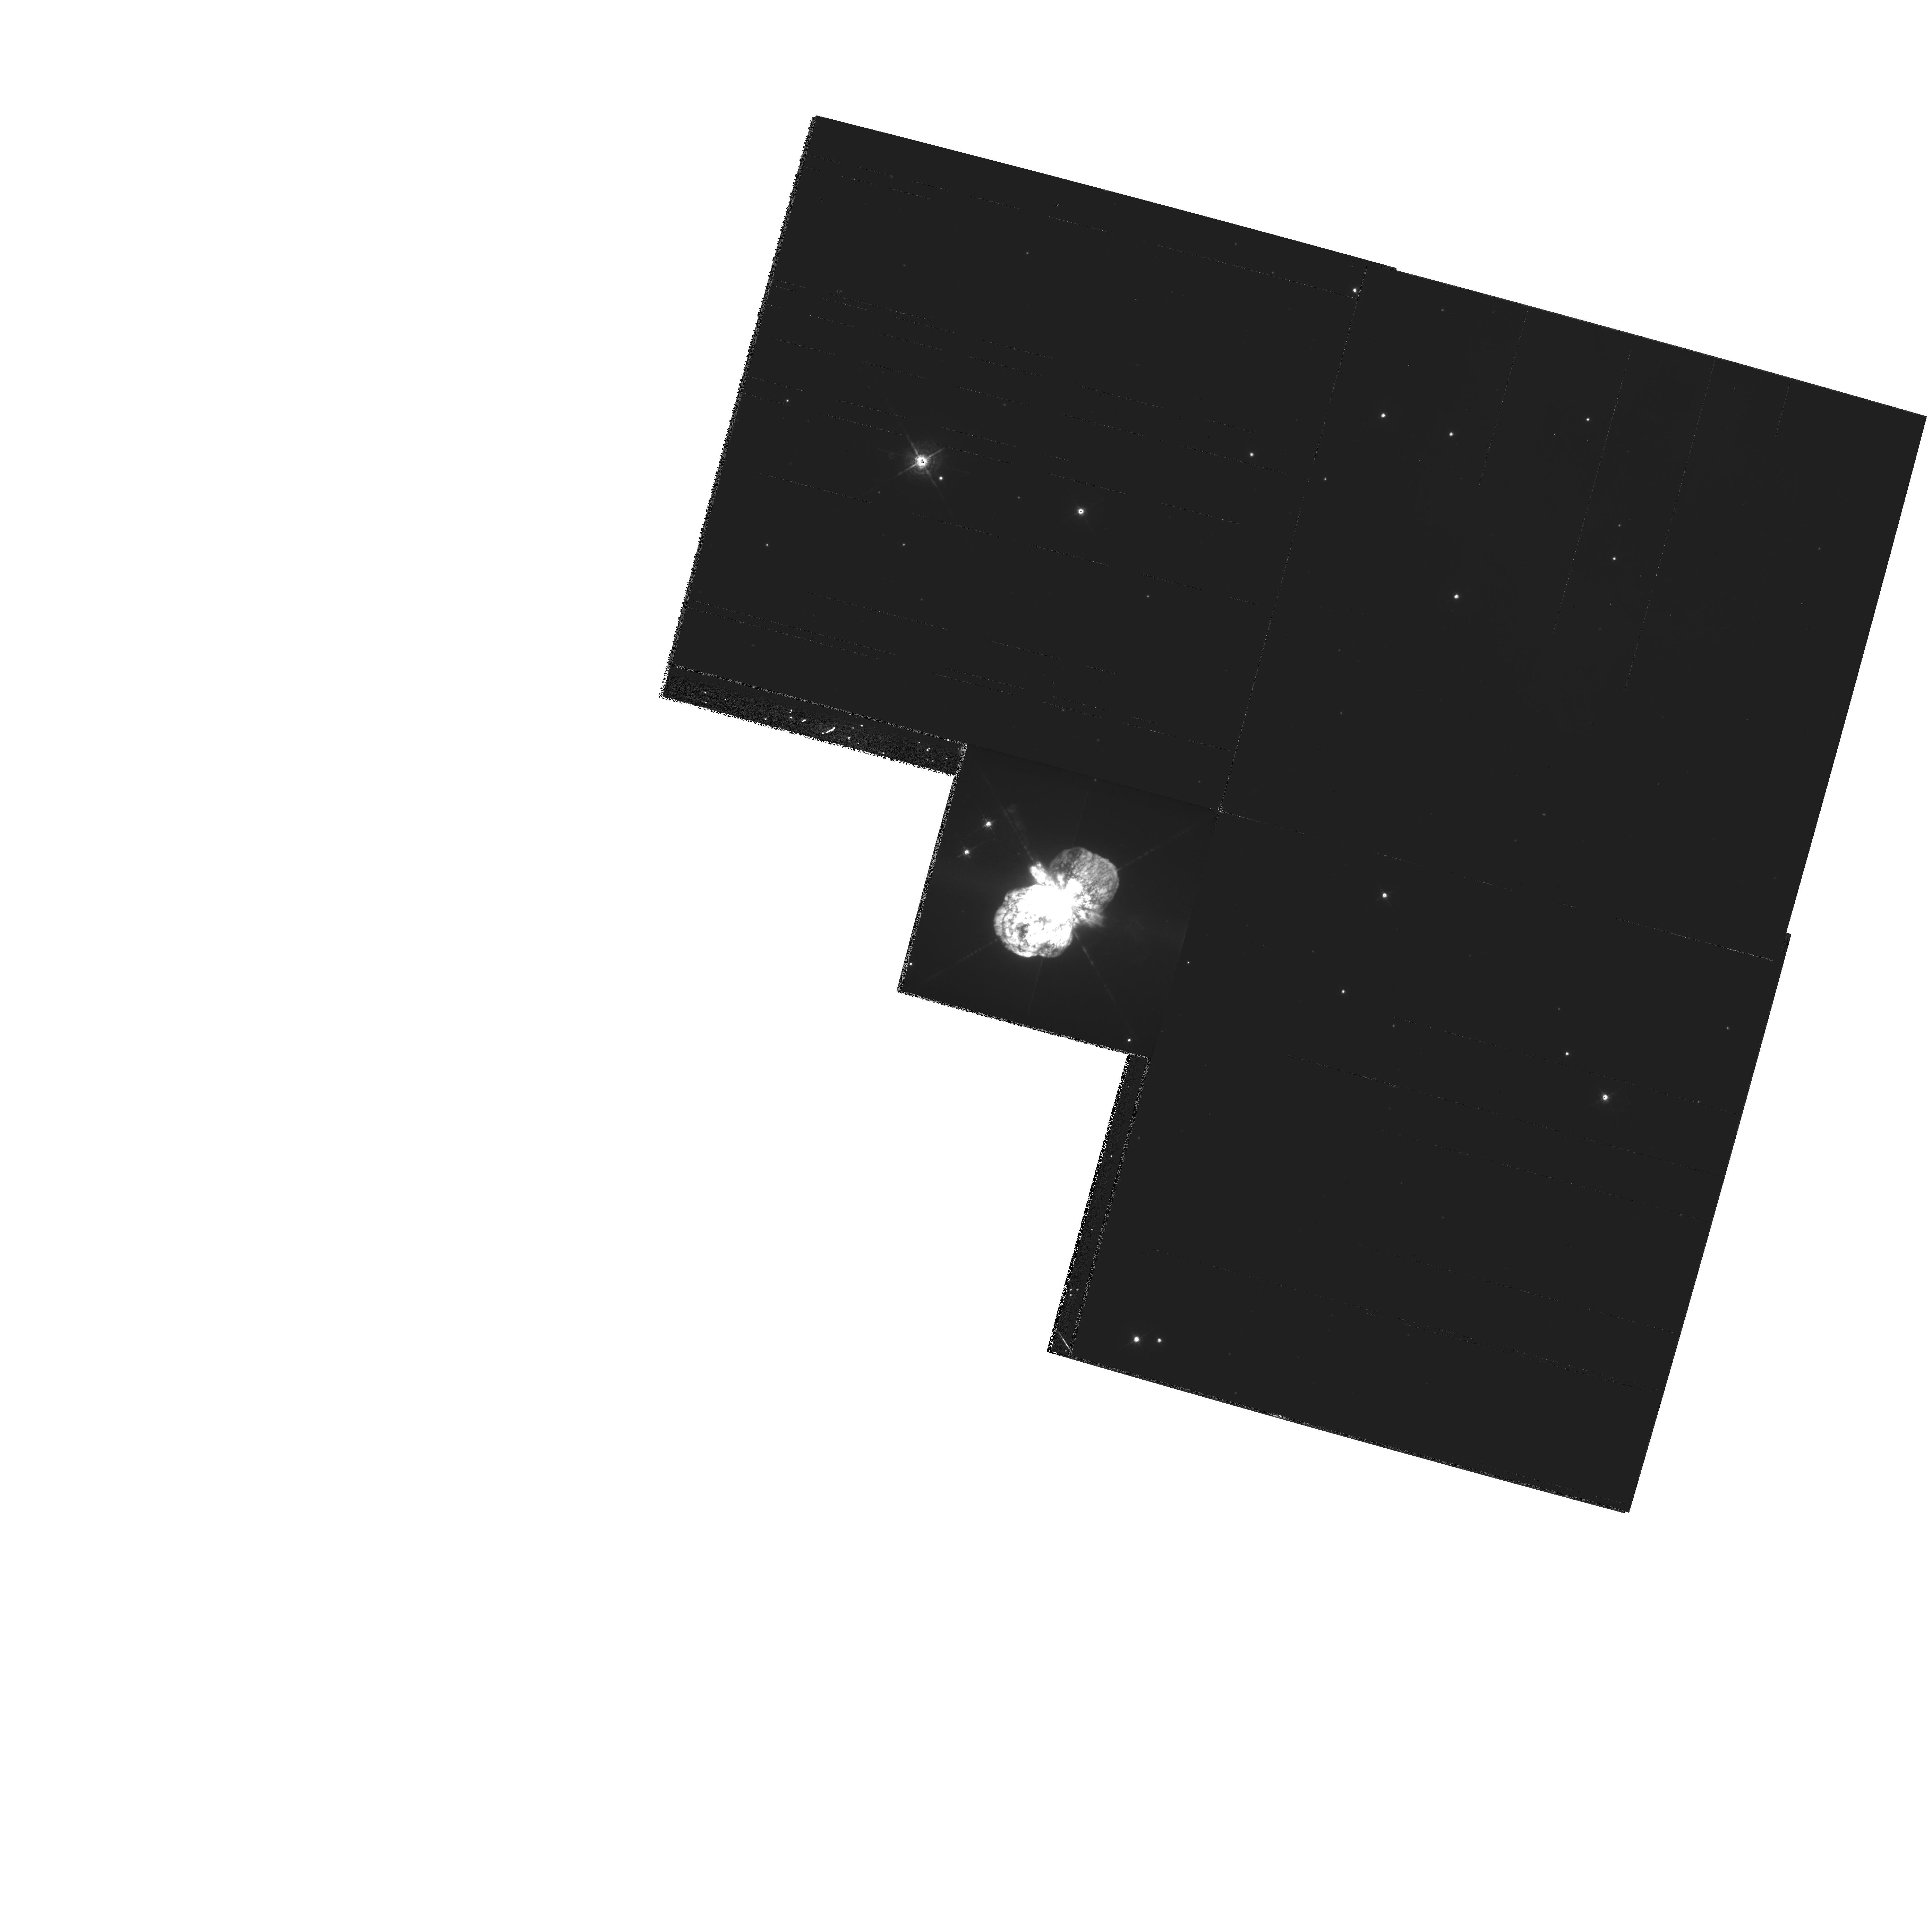
Target: ETA-CAR
Instrument: WFPC2/PC
Filter: F631N
Exposure: 10 min
Observation ID: hst_9226_01_wfpc2_pc_f631n_u6ck01

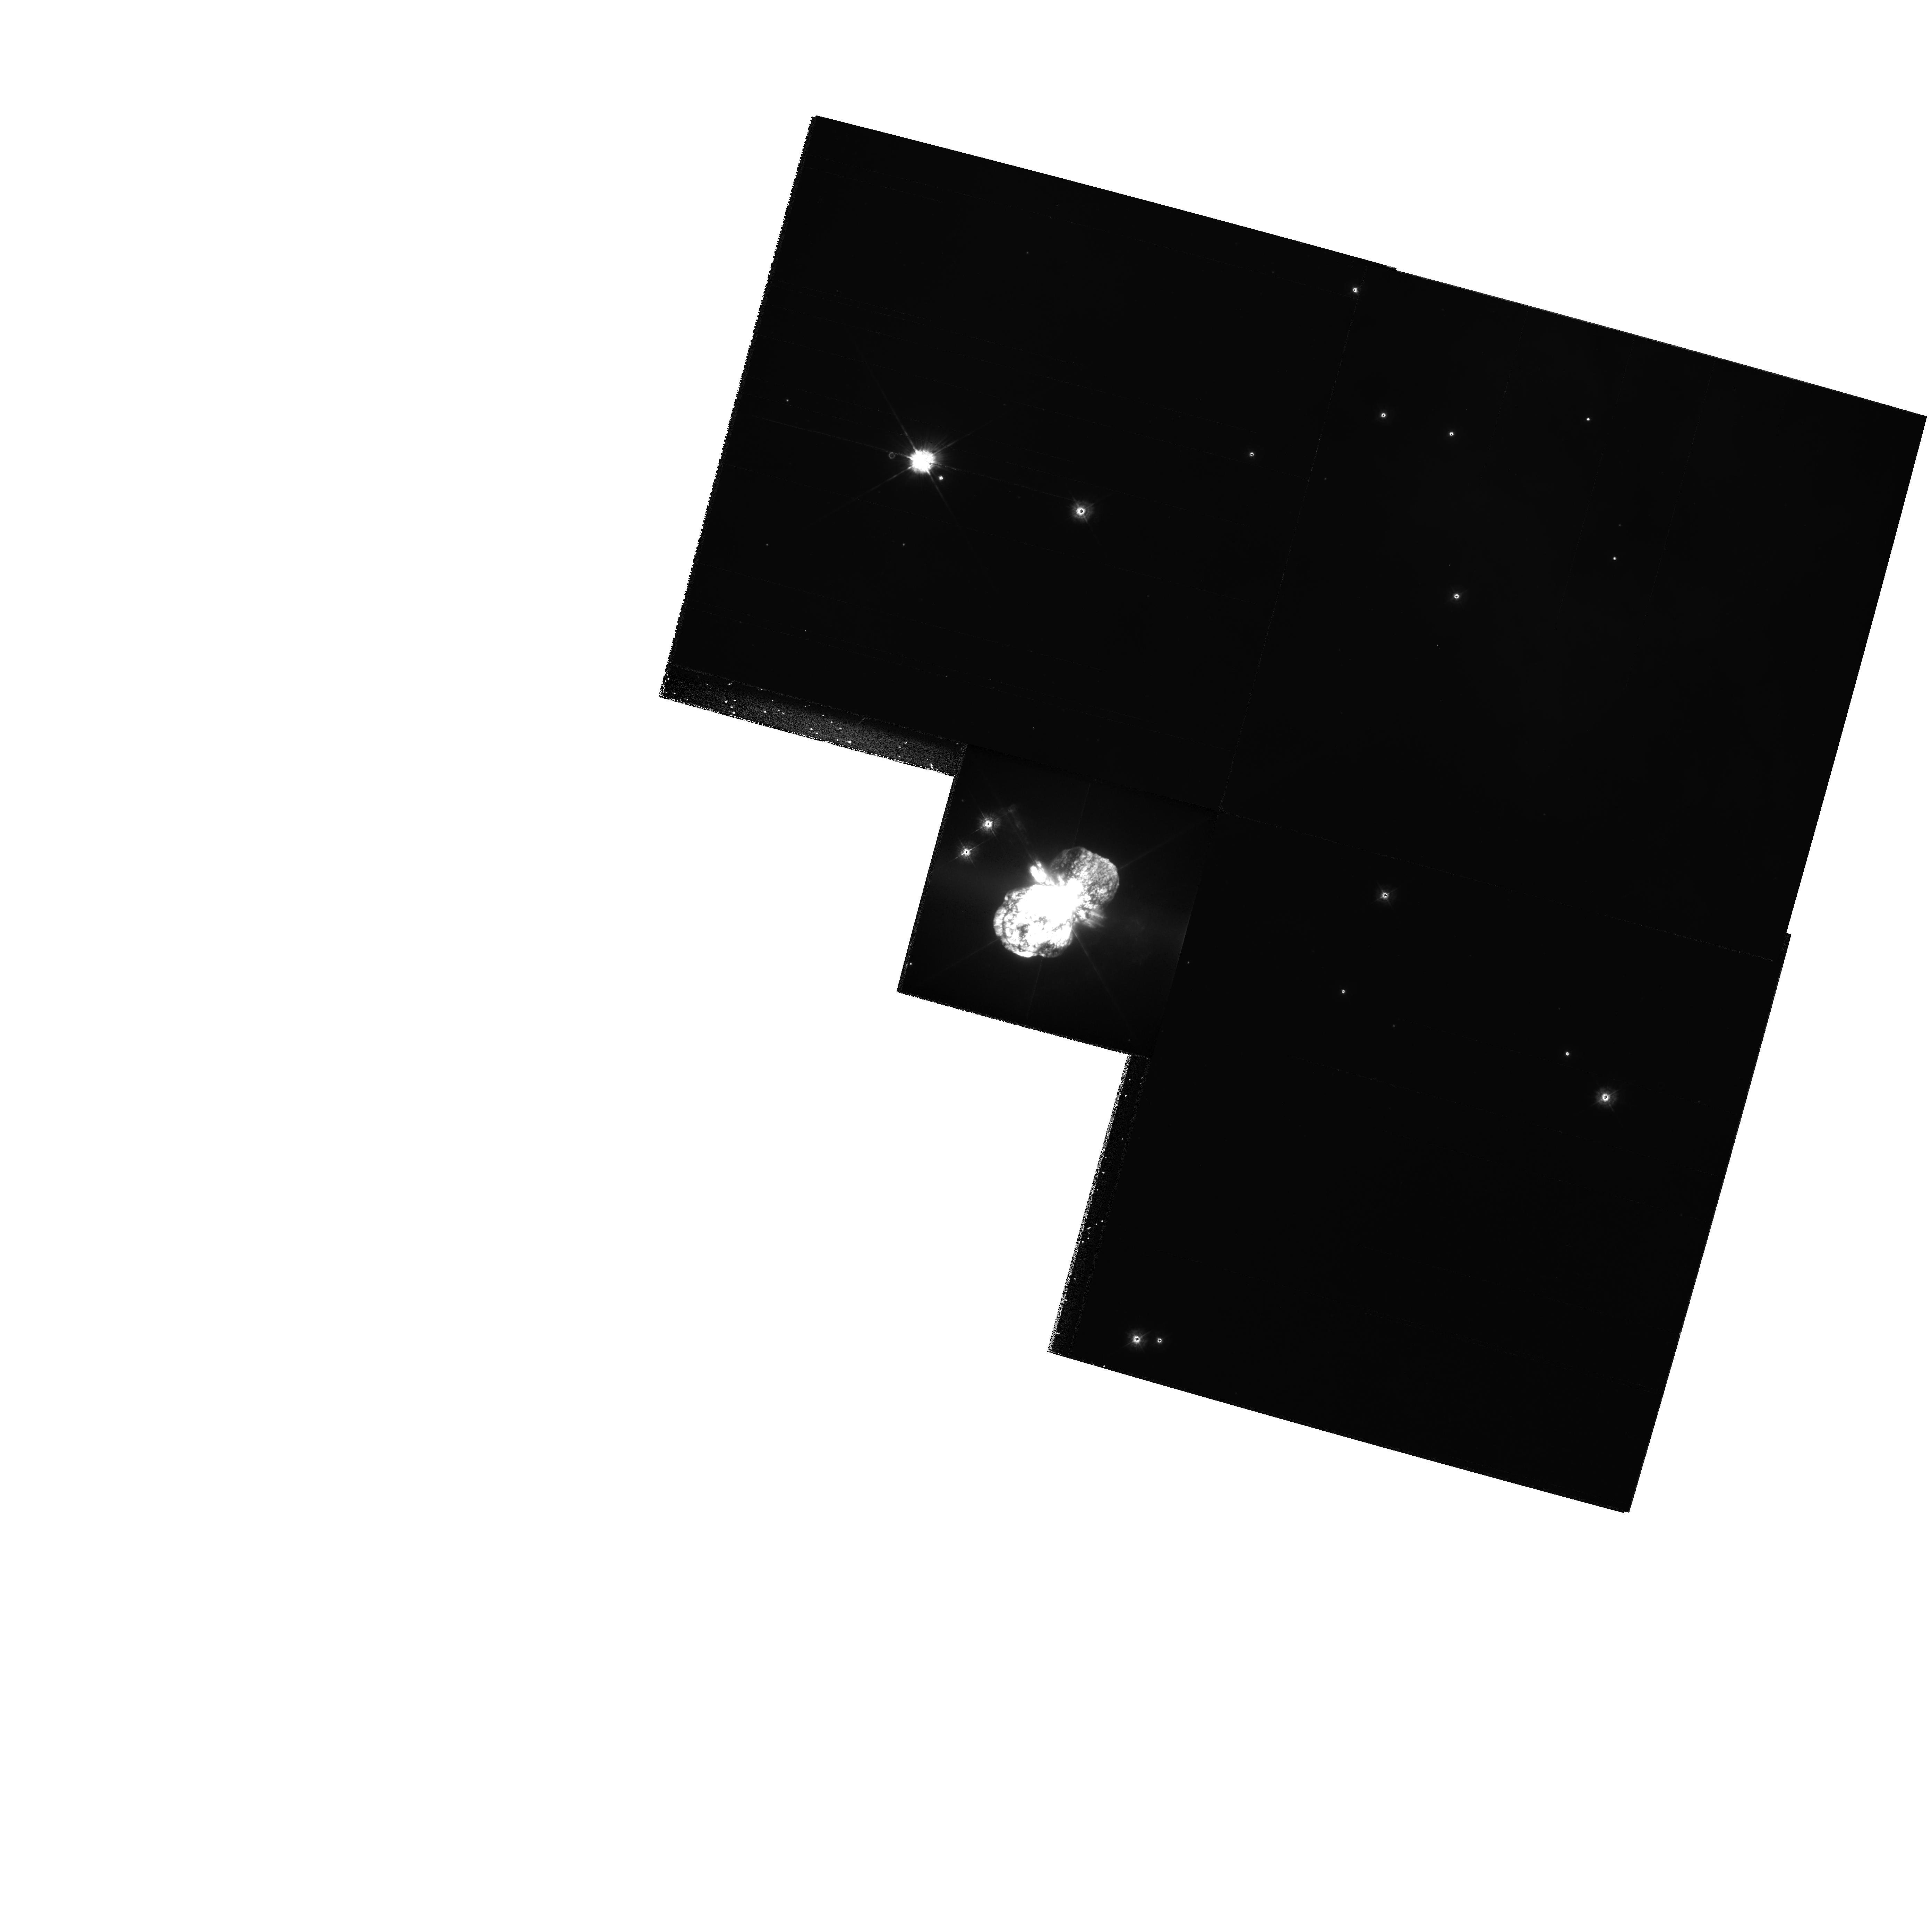
Target: ETA-CAR
Instrument: WFPC2/PC
Filter: F336W
Exposure: 8 min
Observation ID: hst_9226_01_wfpc2_pc_f336w_u6ck01

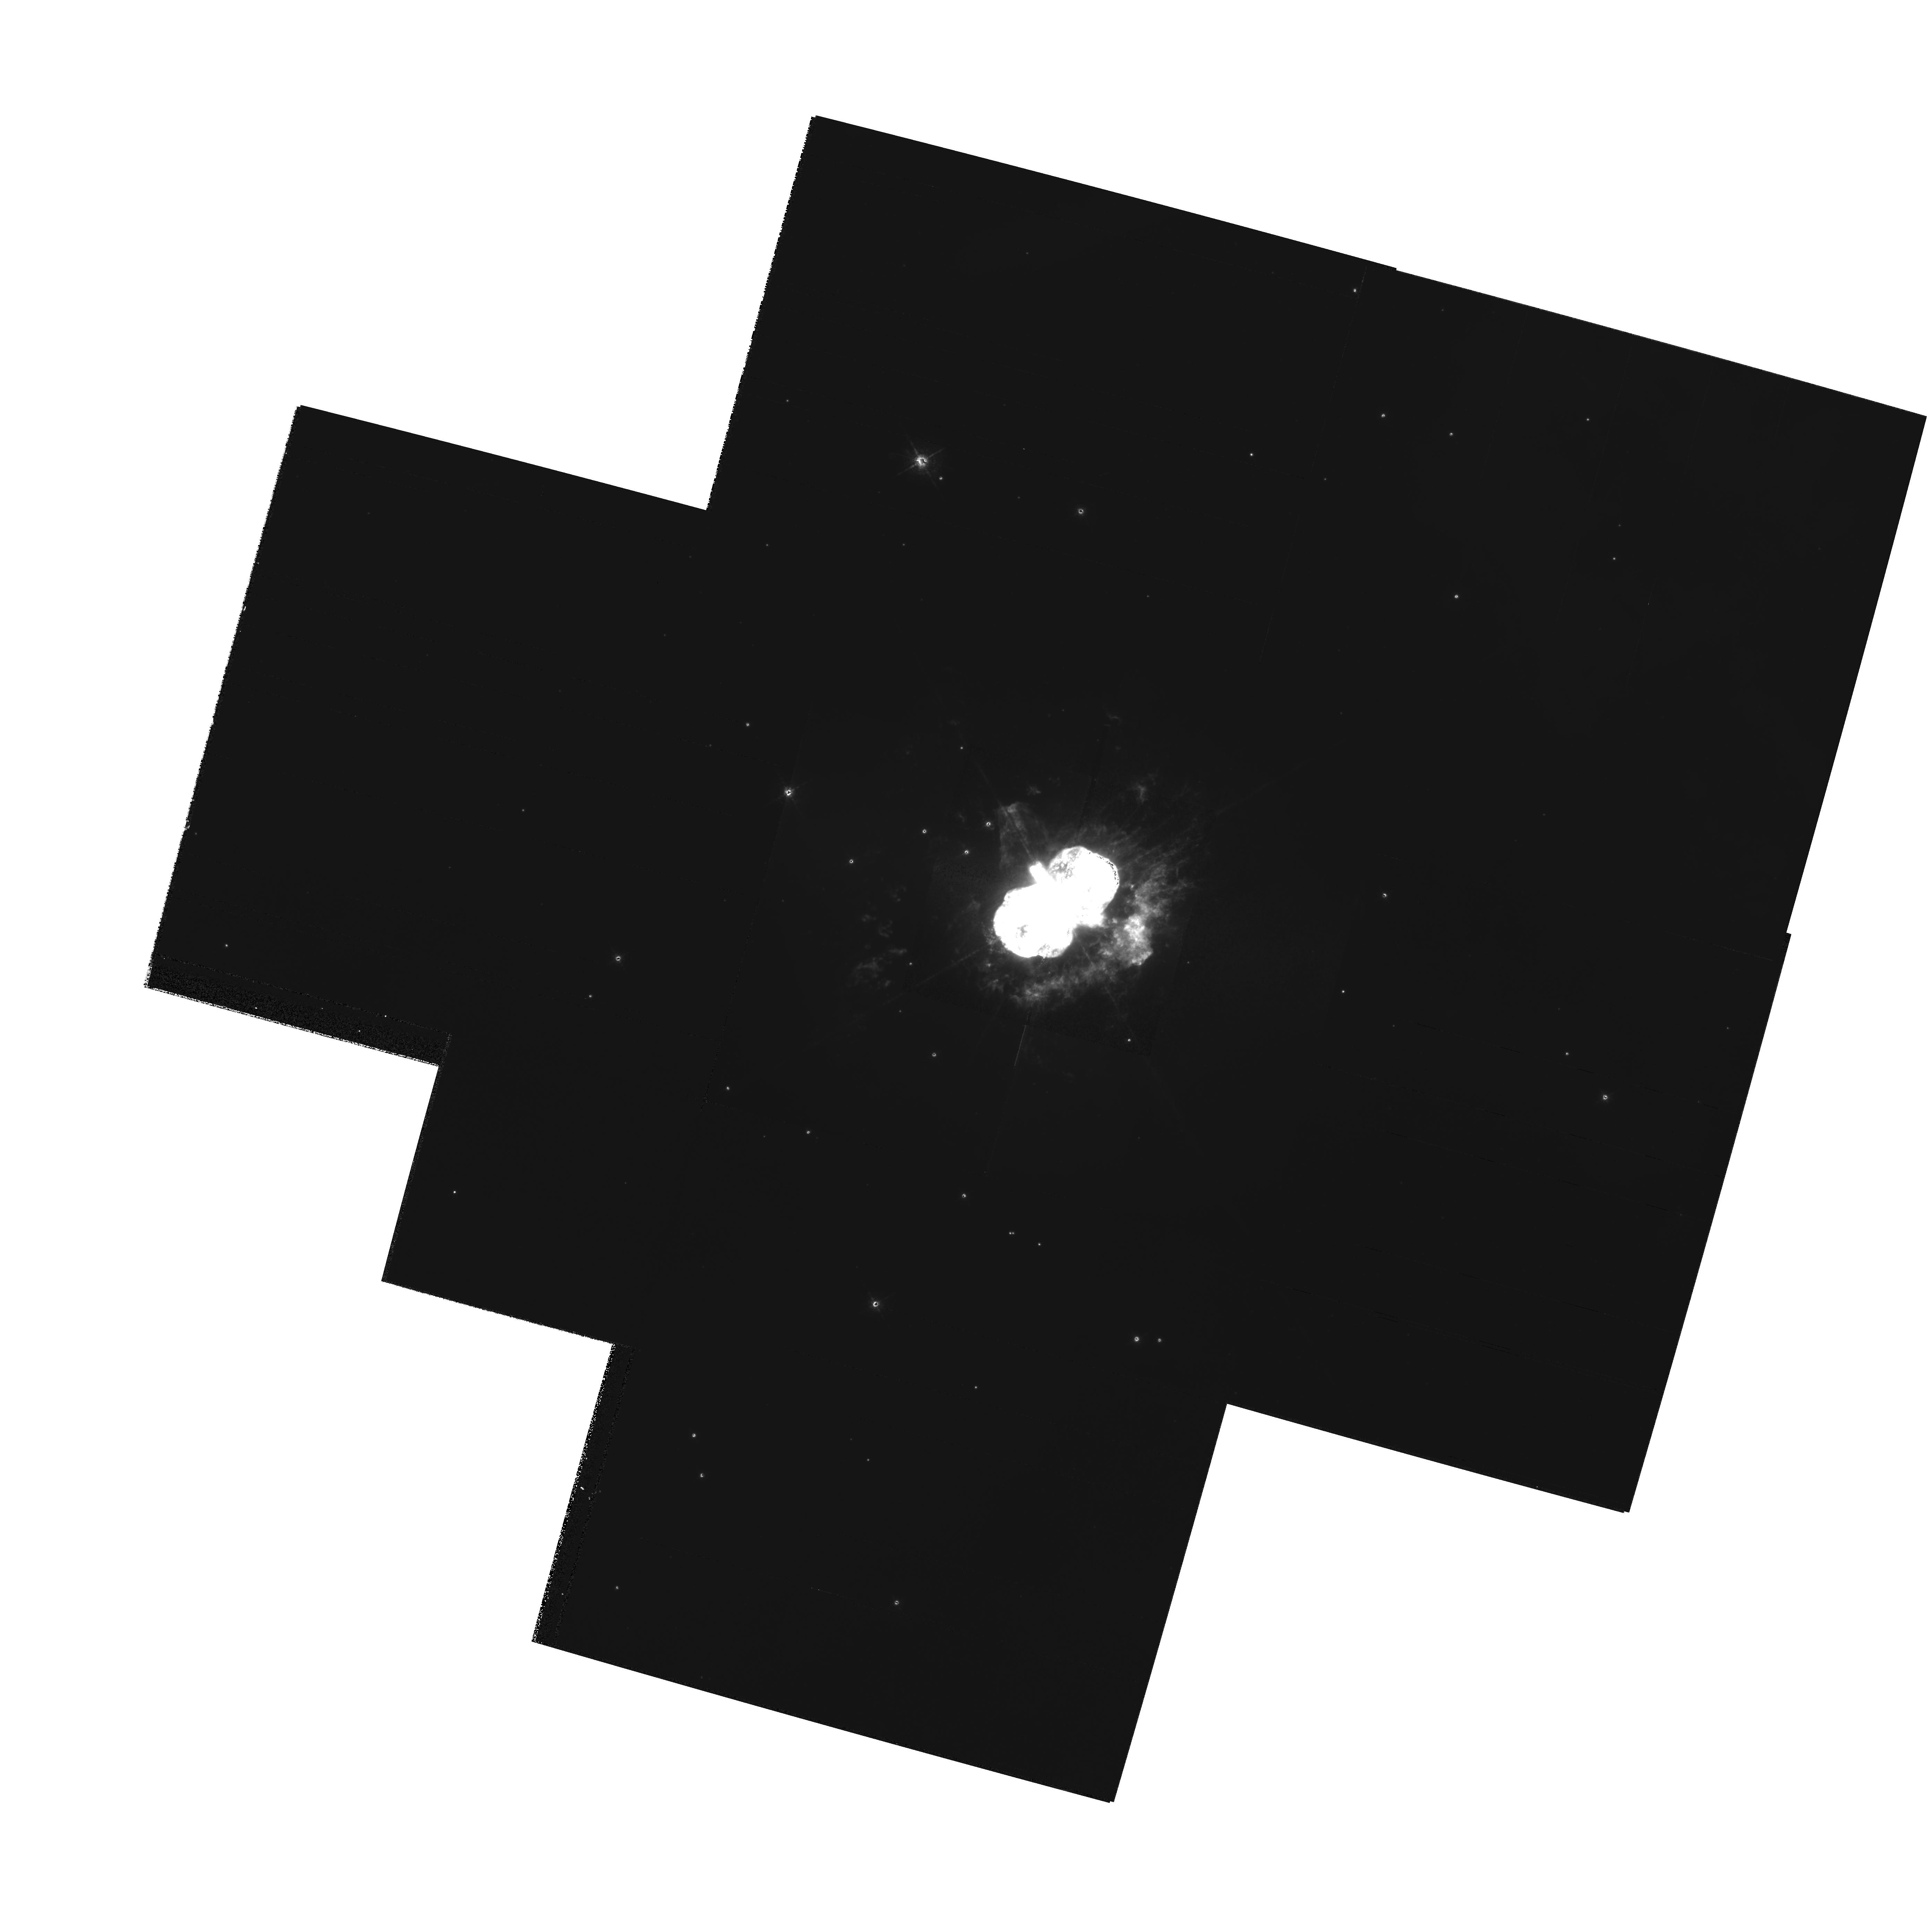
Target: ETA-CAR
Instrument: WFPC2/PC
Filter: F658N
Exposure: 16 min
Observation ID: hst_9226_01_wfpc2_pc_f658n_u6ck01

Tracking the Evolution of the Homunculus and Outer Debris in Eta Carinae (PI: Morse, Jon A.)

We request Cycle 8 and Cycle 10 WFPC2 images of Eta Carinae in order to track the expansion of high-velocity material ejected during one or more giant outbursts of the central supermassive star. These images will increase the time baseline from 2 to 6 years of high-resolution Planetary Camera data for measuring proper motions and monitoring photometric changes in the debris field. Assuming a distance to Eta of ~ 2300 pc, we will be able to trace transverse motions of the debris of \ltsim 20 km s^-1 with the full 6 year time baseline. PC1 images in red and blue continuum filters will be used to track the expansion of the dusty bipolar lobes of Eta's ``Homunculus'' and equatorial skirt of ejecta. WF3 emission-line images will be used to trace motions of the outer debris field ~ 10'' - 40'' from the central star. This investigation will resolve the recent controversy surrounding the kinematic ages of the Homunculus lobes versus the equatorial skirt; whether or not these structures are co-eval has enormous implications for models of the outburst that created the Homunculus. We also can uniquely address issues of hydrodynamic expansion and wind-wind interactions through a time series of exposures of this textbook bipolar system. Because many groups around the world who are working on different facets of Eta Carinae will be interested in these images, we waive the proprietary rights to the dataset in order to maximize its usage.